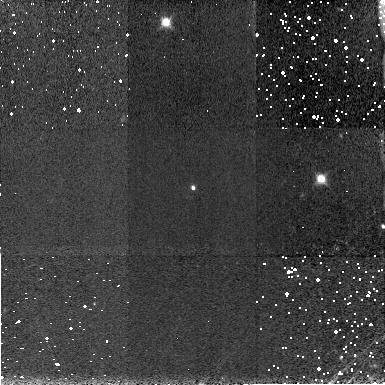
Target: SDSSPJ104433.04-012502.2
Instrument: NICMOS/NIC3
Filter: F160W
Exposure: 4 min
Observation ID: n6le03010

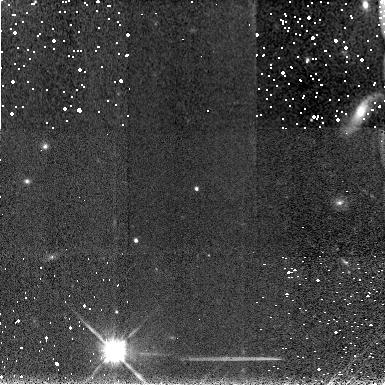
Target: SDSSPJ103027.10+052455.0
Instrument: NICMOS/NIC3
Filter: F160W
Exposure: 4 min
Observation ID: n6le02010

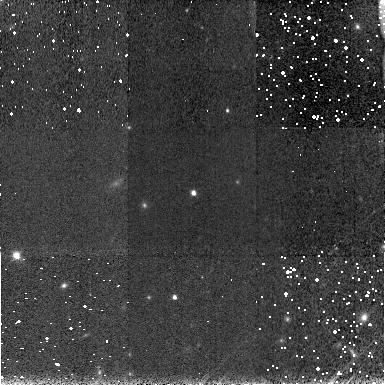
Target: SDSSPJ083643.85+005453.3
Instrument: NICMOS/NIC3
Filter: F160W
Exposure: 4 min
Observation ID: n6le01010

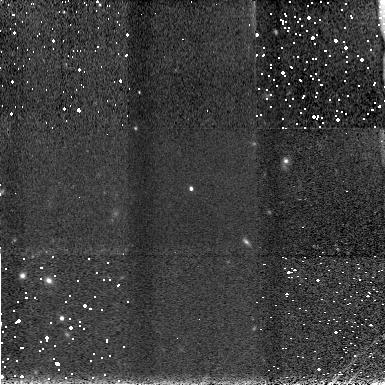
Target: SDSSPJ130608.26+035626.3
Instrument: NICMOS/NIC3
Filter: F160W
Exposure: 4 min
Observation ID: n6le05010

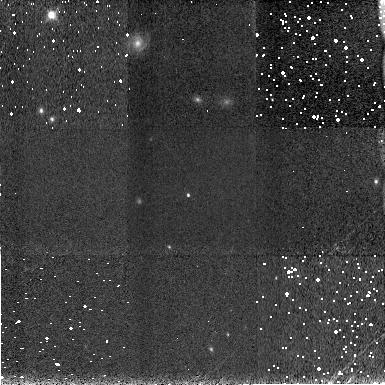
Target: SDSSPJ120823.82+001027.7
Instrument: NICMOS/NIC3
Filter: F160W
Exposure: 4 min
Observation ID: n6le04010

Infrared Spectroscopy of  z > 5 QSOs (PI: Corbin, Michael)

The elemental abundances of high-redshift QSOs provide an important probe of the early universe. The ratio of iron to alpha-process elements observed in all QSOs to z ~ 4.5 in particular suggests that the gas has been enriched by Type Ia supernovae. Evidence of such enrichment in turn helps constrain the ages and masses of QSO host galaxies, which can be compared with the predictions of galaxy formation models under currently popular LambdaCDM cosmologies. With these motivations we propose to obtain NICMOS grism spectra of five bright (z^* ~ 19) QSOs from z = 5.03 to z = 6.28 recently discovered in the Sloan Digital Sky Survey. Our main goal will be to measure the strength of the broad Fe II emission complex at 2500 Angstrom (rest) in these very young (~ 1 Gyr) objects, if it is present at all. With the exception of two objects at z = 5.99 and z = 6.28 it will also be possible to measure the Mg II Lambda2800 line. These measurements are impossible from the ground because of the atmospheric absorption bands in the near infrared. The Fe II / Mg II emission ratio will in turn be used to estimate the relative abundance of these elements in the objects, and to compare these abundances to those of QSOs at lower redshifts. The infrared brightness of the objects and reduced sky background will allow high signal-to-noise ratio spectra to be obtained in relatively short integration times (1 orbit per object).